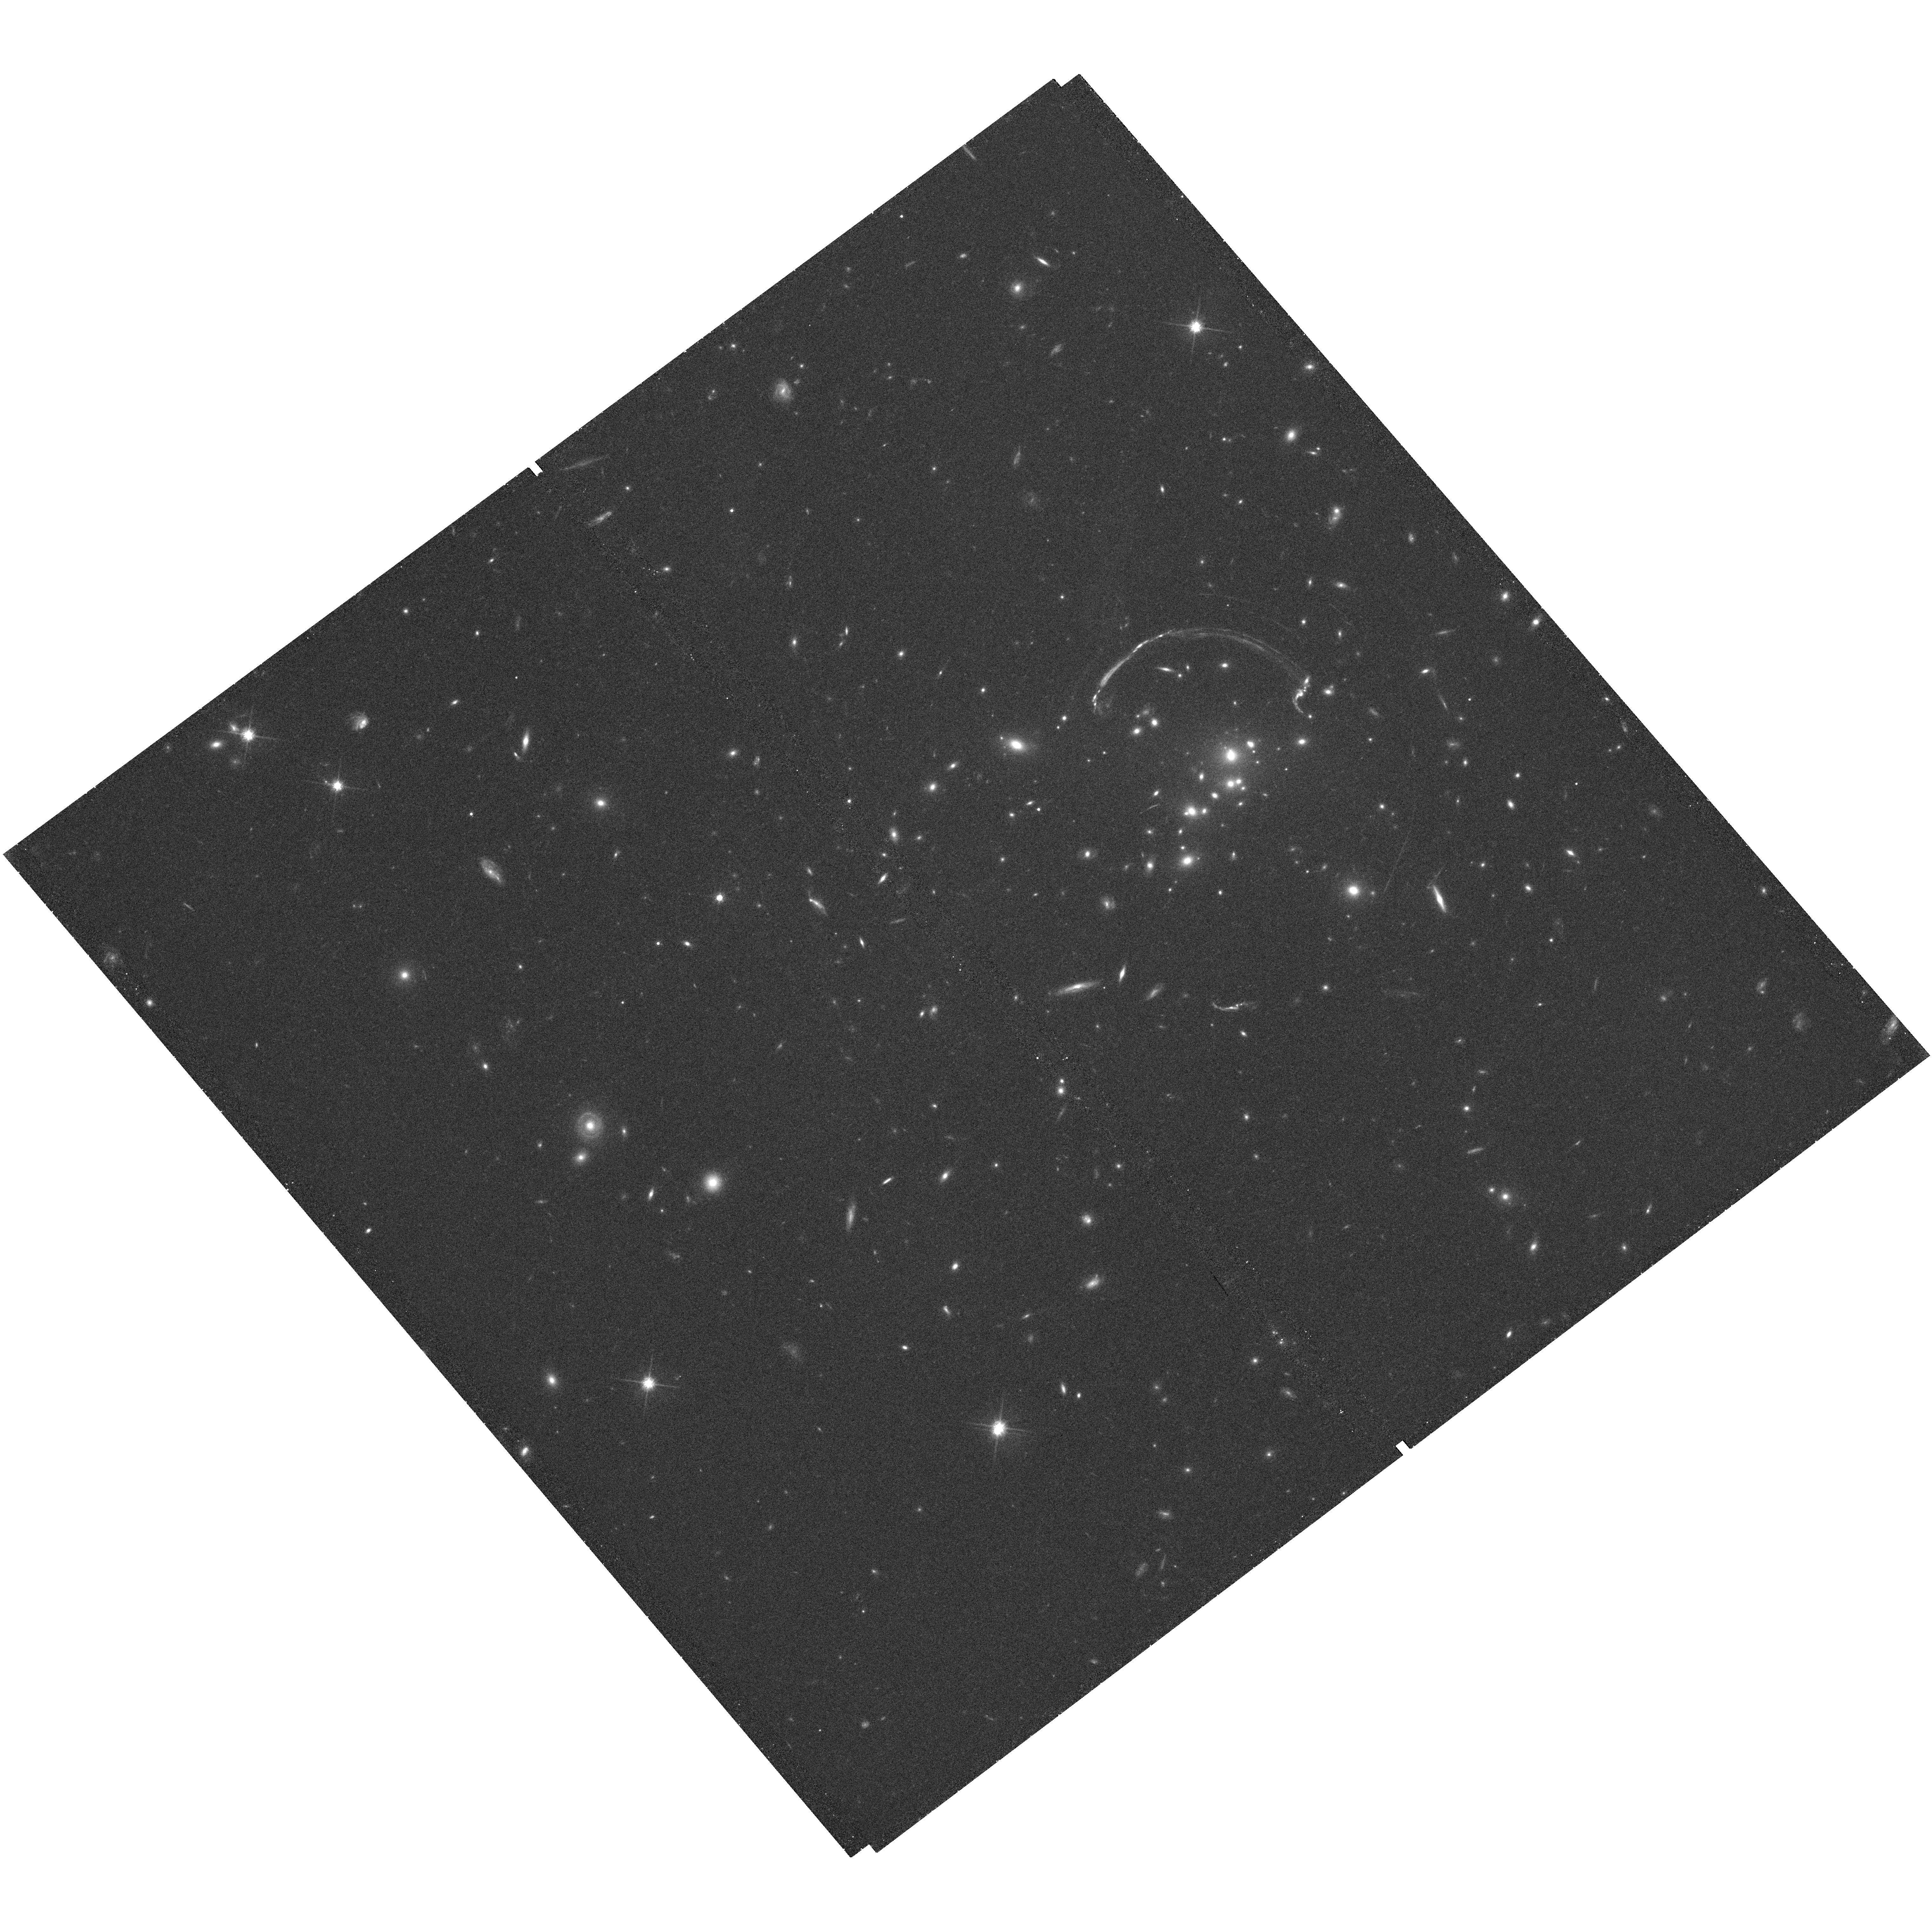
Target: RCS0327-1326
Instrument: WFC3/UVIS
Filter: F814W
Exposure: 36 min
Observation ID: hst_12267_01_wfc3_uvis_f814w_ibhe01

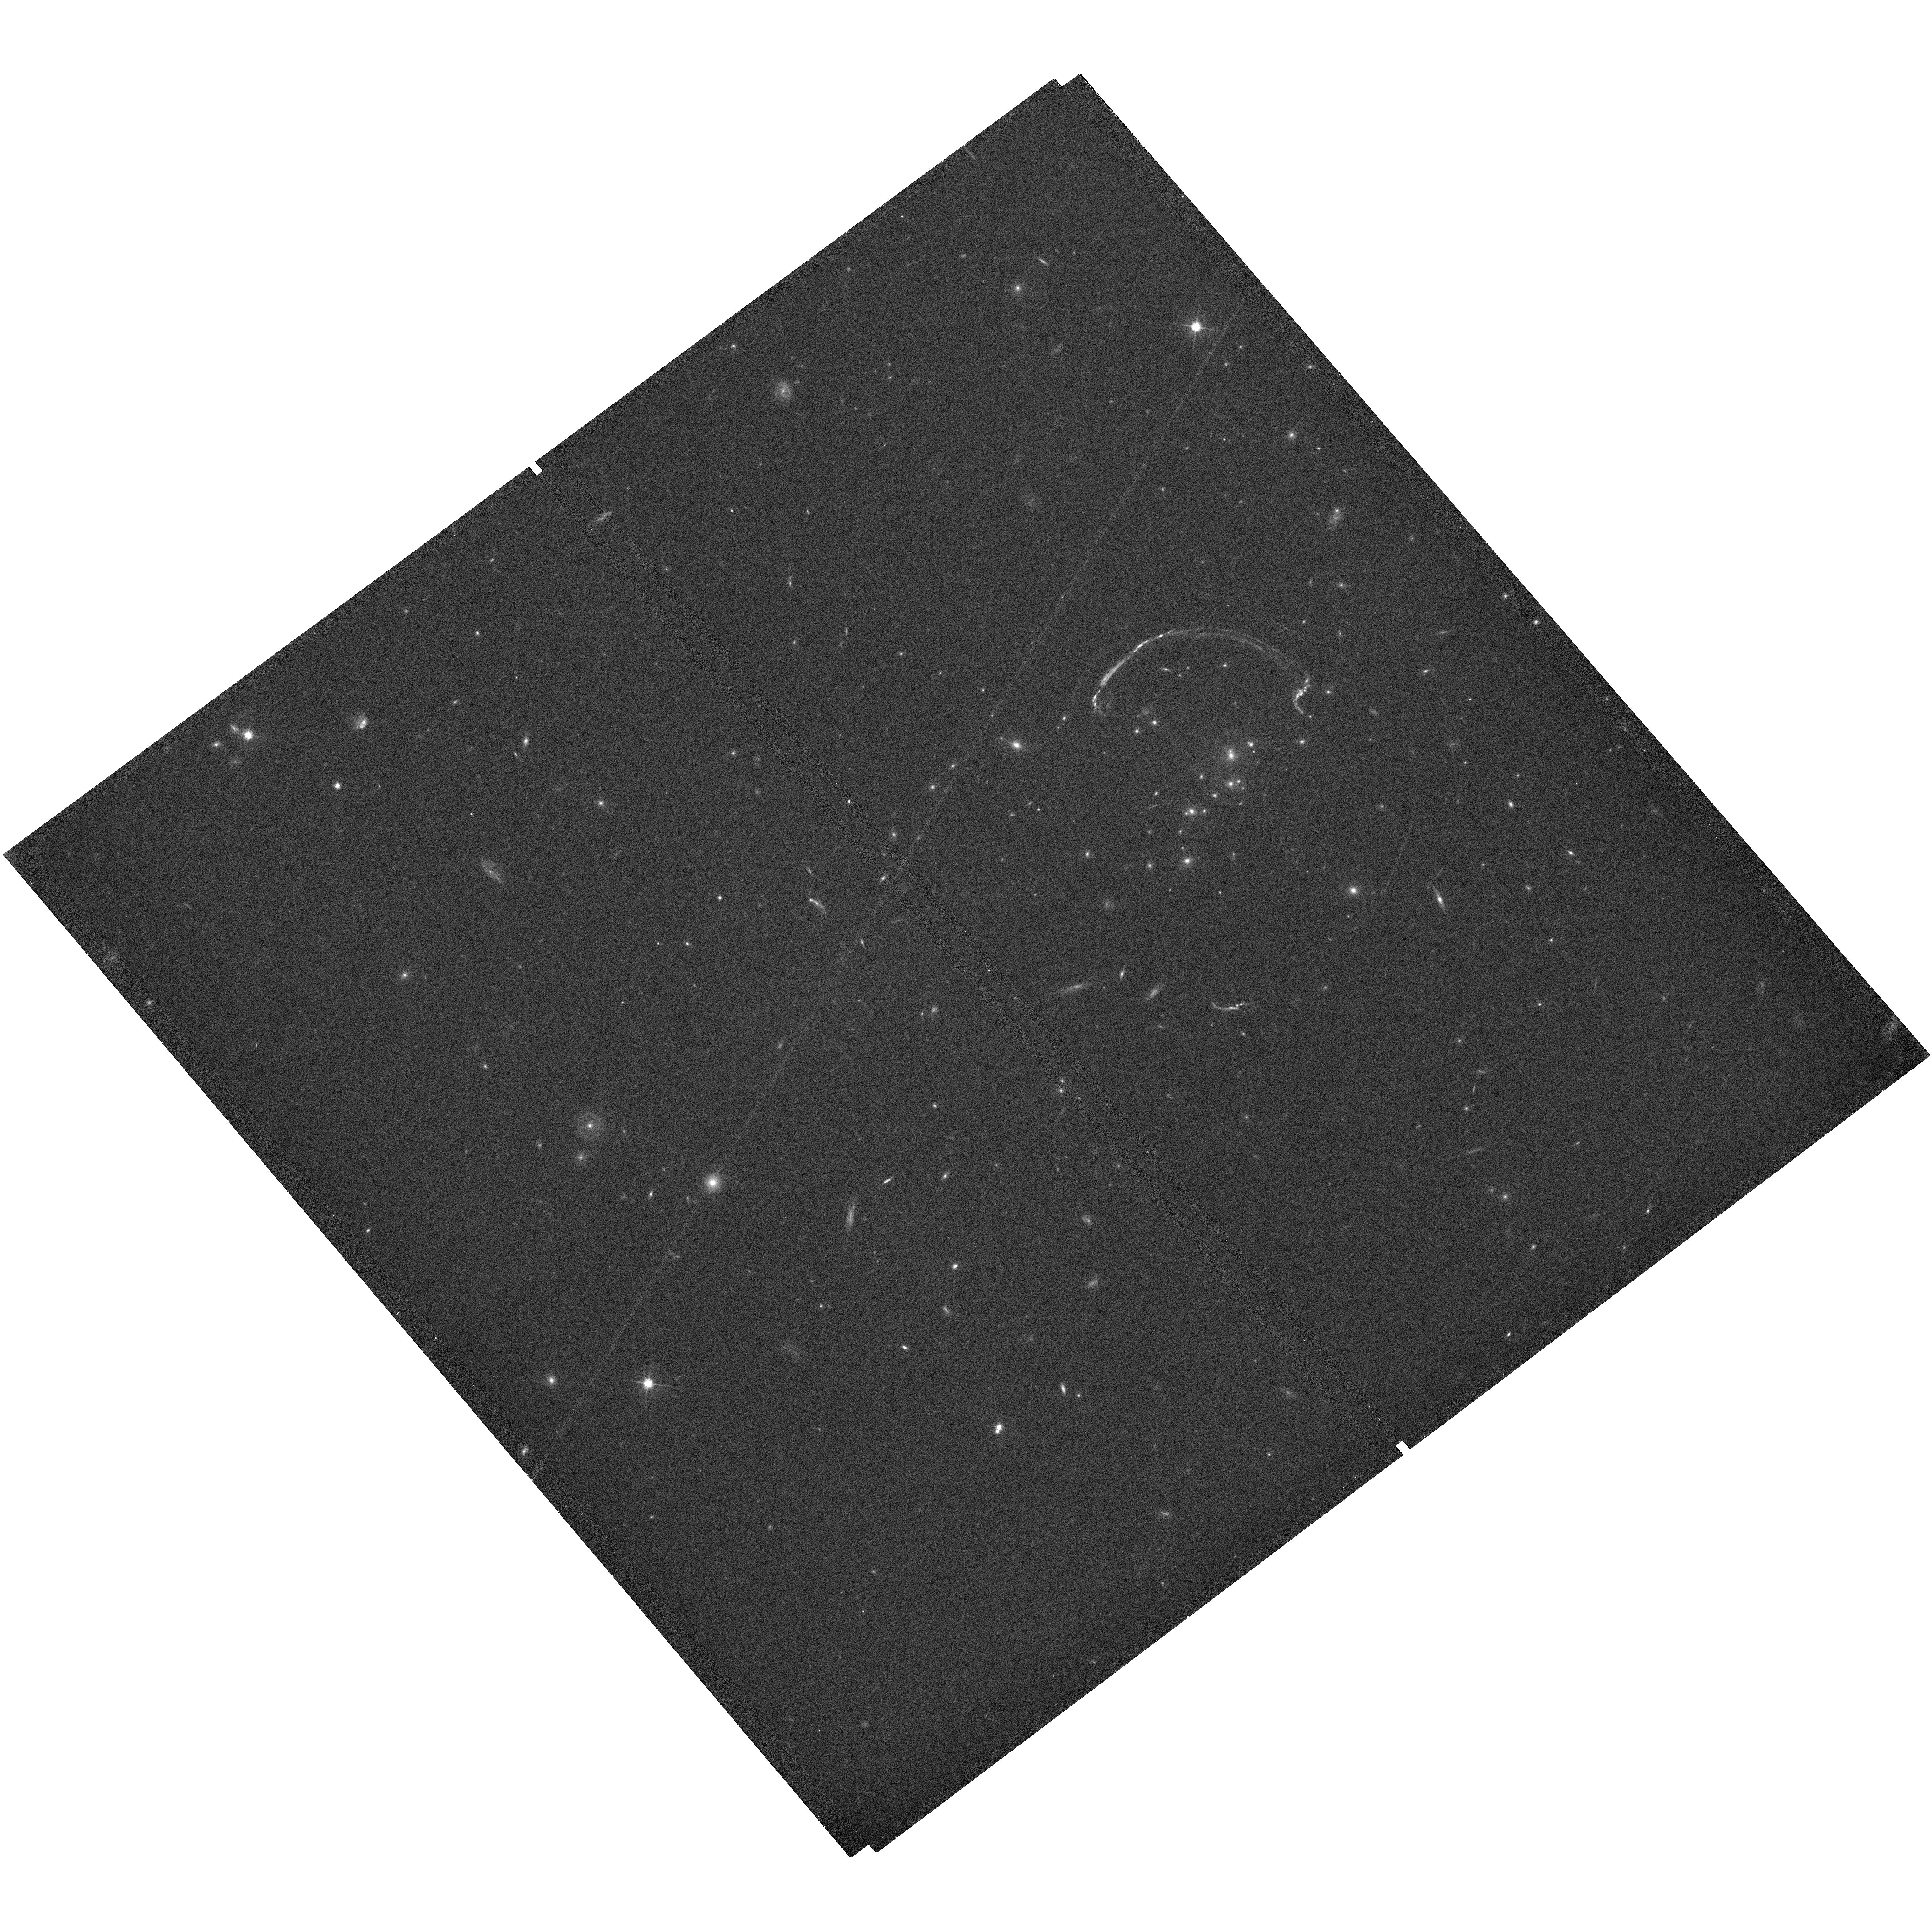
Target: RCS0327-1326
Instrument: WFC3/UVIS
Filter: F606W
Exposure: 17 min
Observation ID: hst_12267_01_wfc3_uvis_f606w_ibhe01

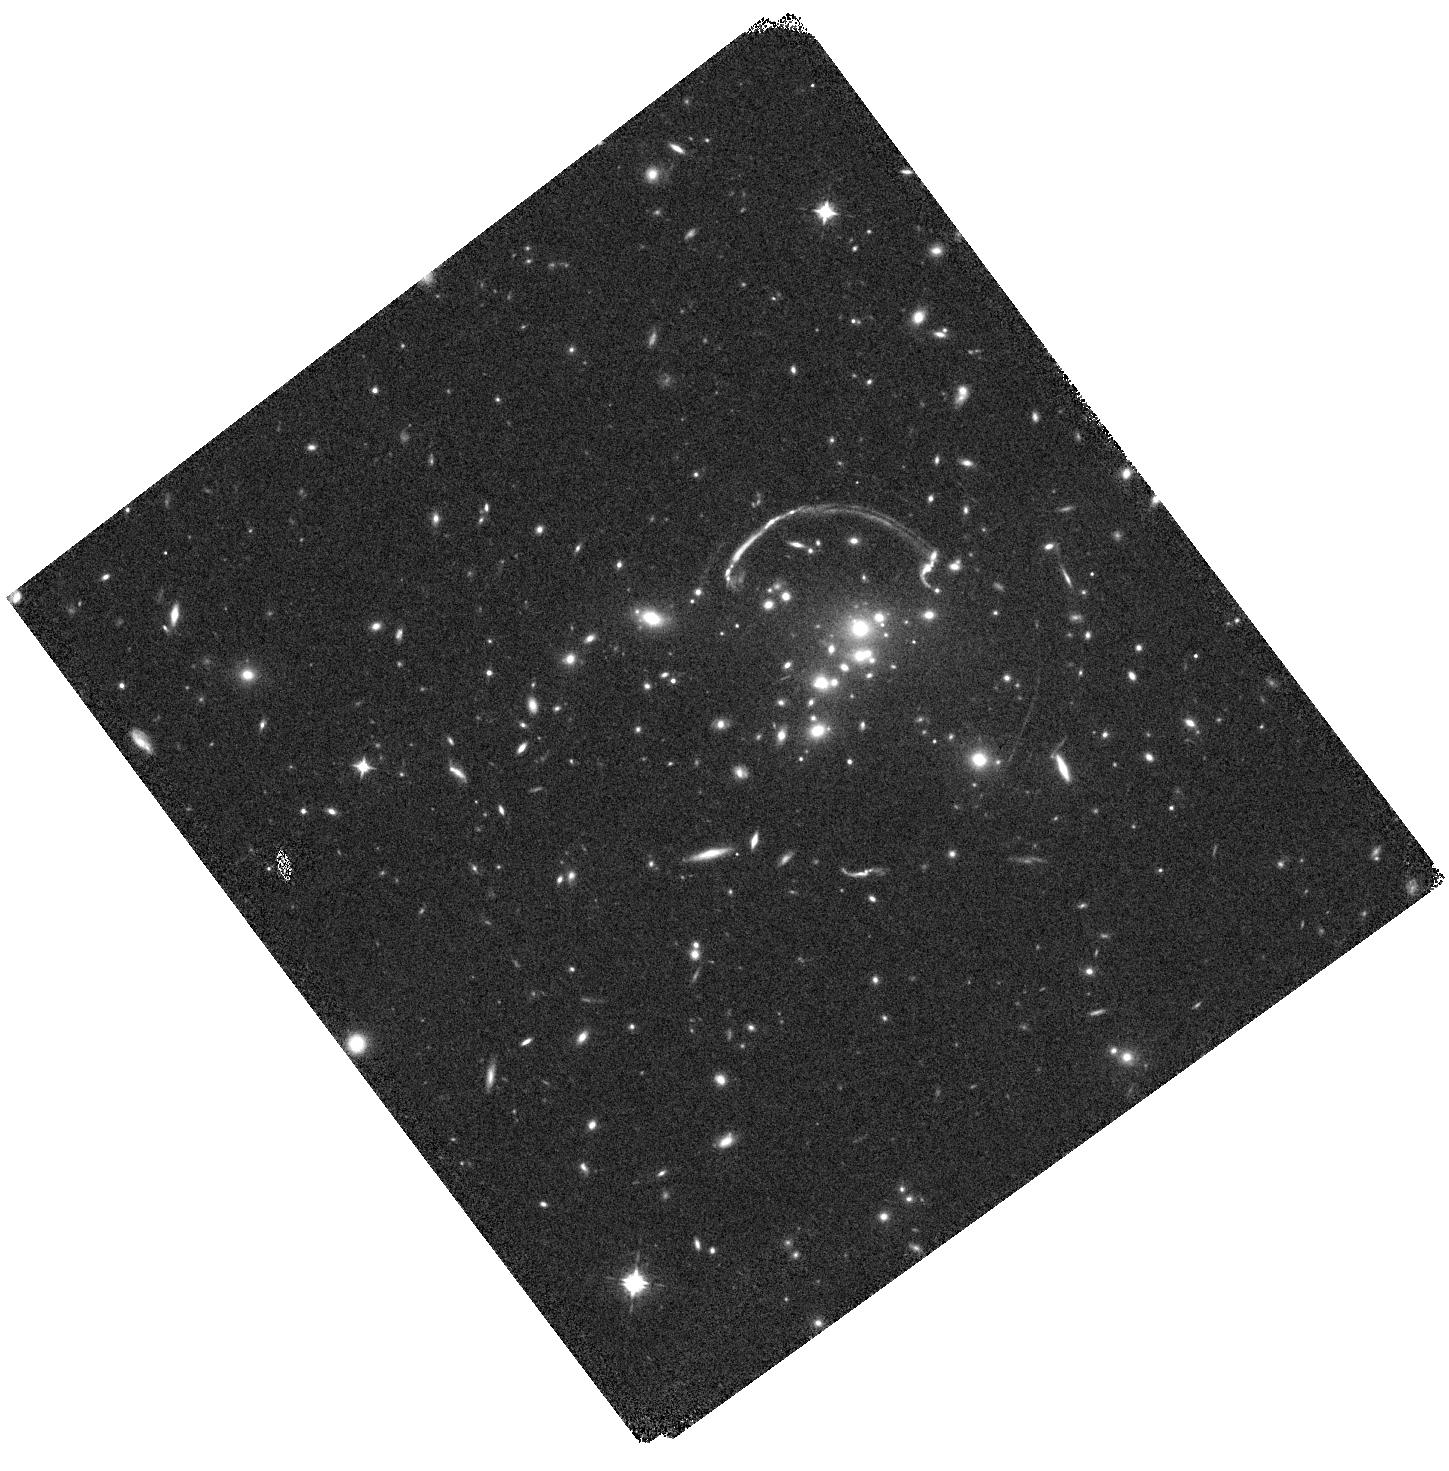
Target: RCS0327-1326
Instrument: WFC3/IR
Filter: F098M
Exposure: 20 min
Observation ID: hst_12267_01_wfc3_ir_f098m_ibhe01

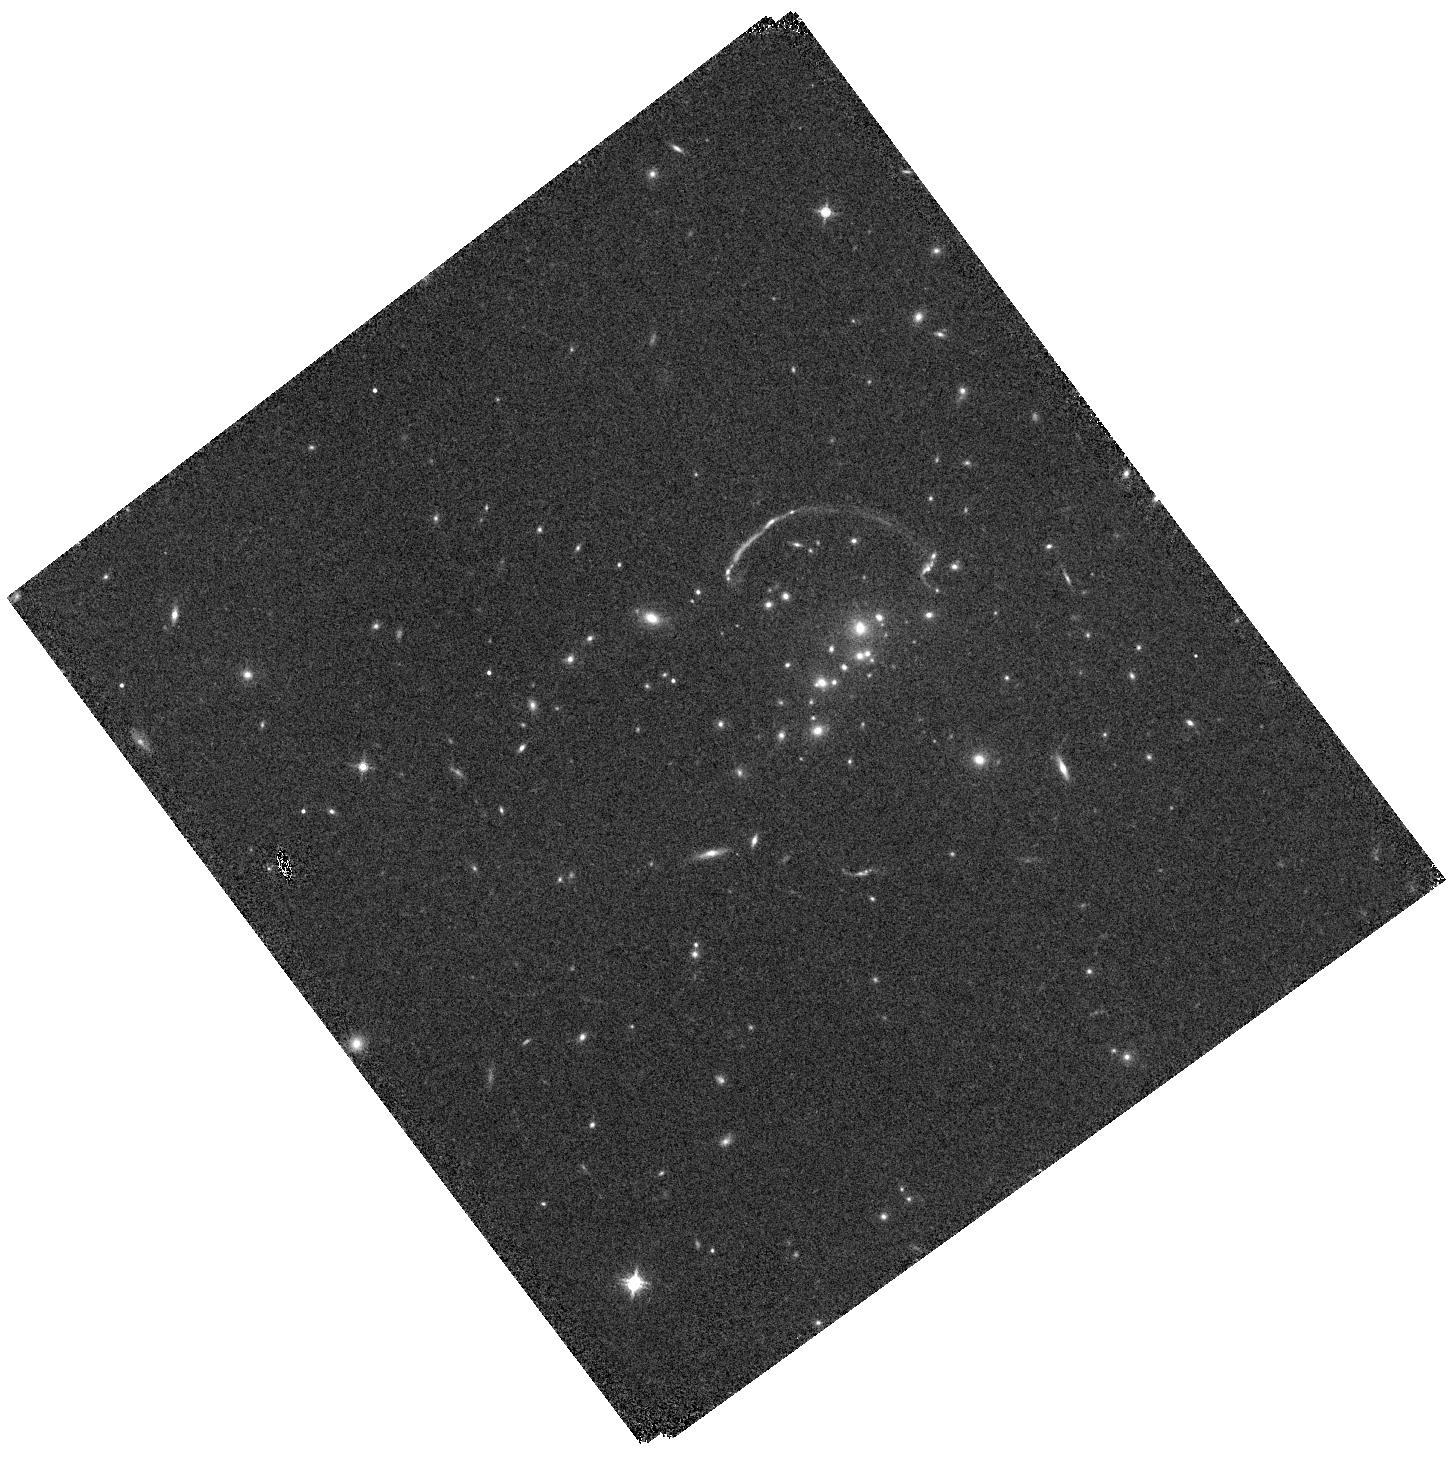
Target: RCS0327-1326
Instrument: WFC3/IR
Filter: F132N
Exposure: 37 min
Observation ID: hst_12267_01_wfc3_ir_f132n_ibhe01

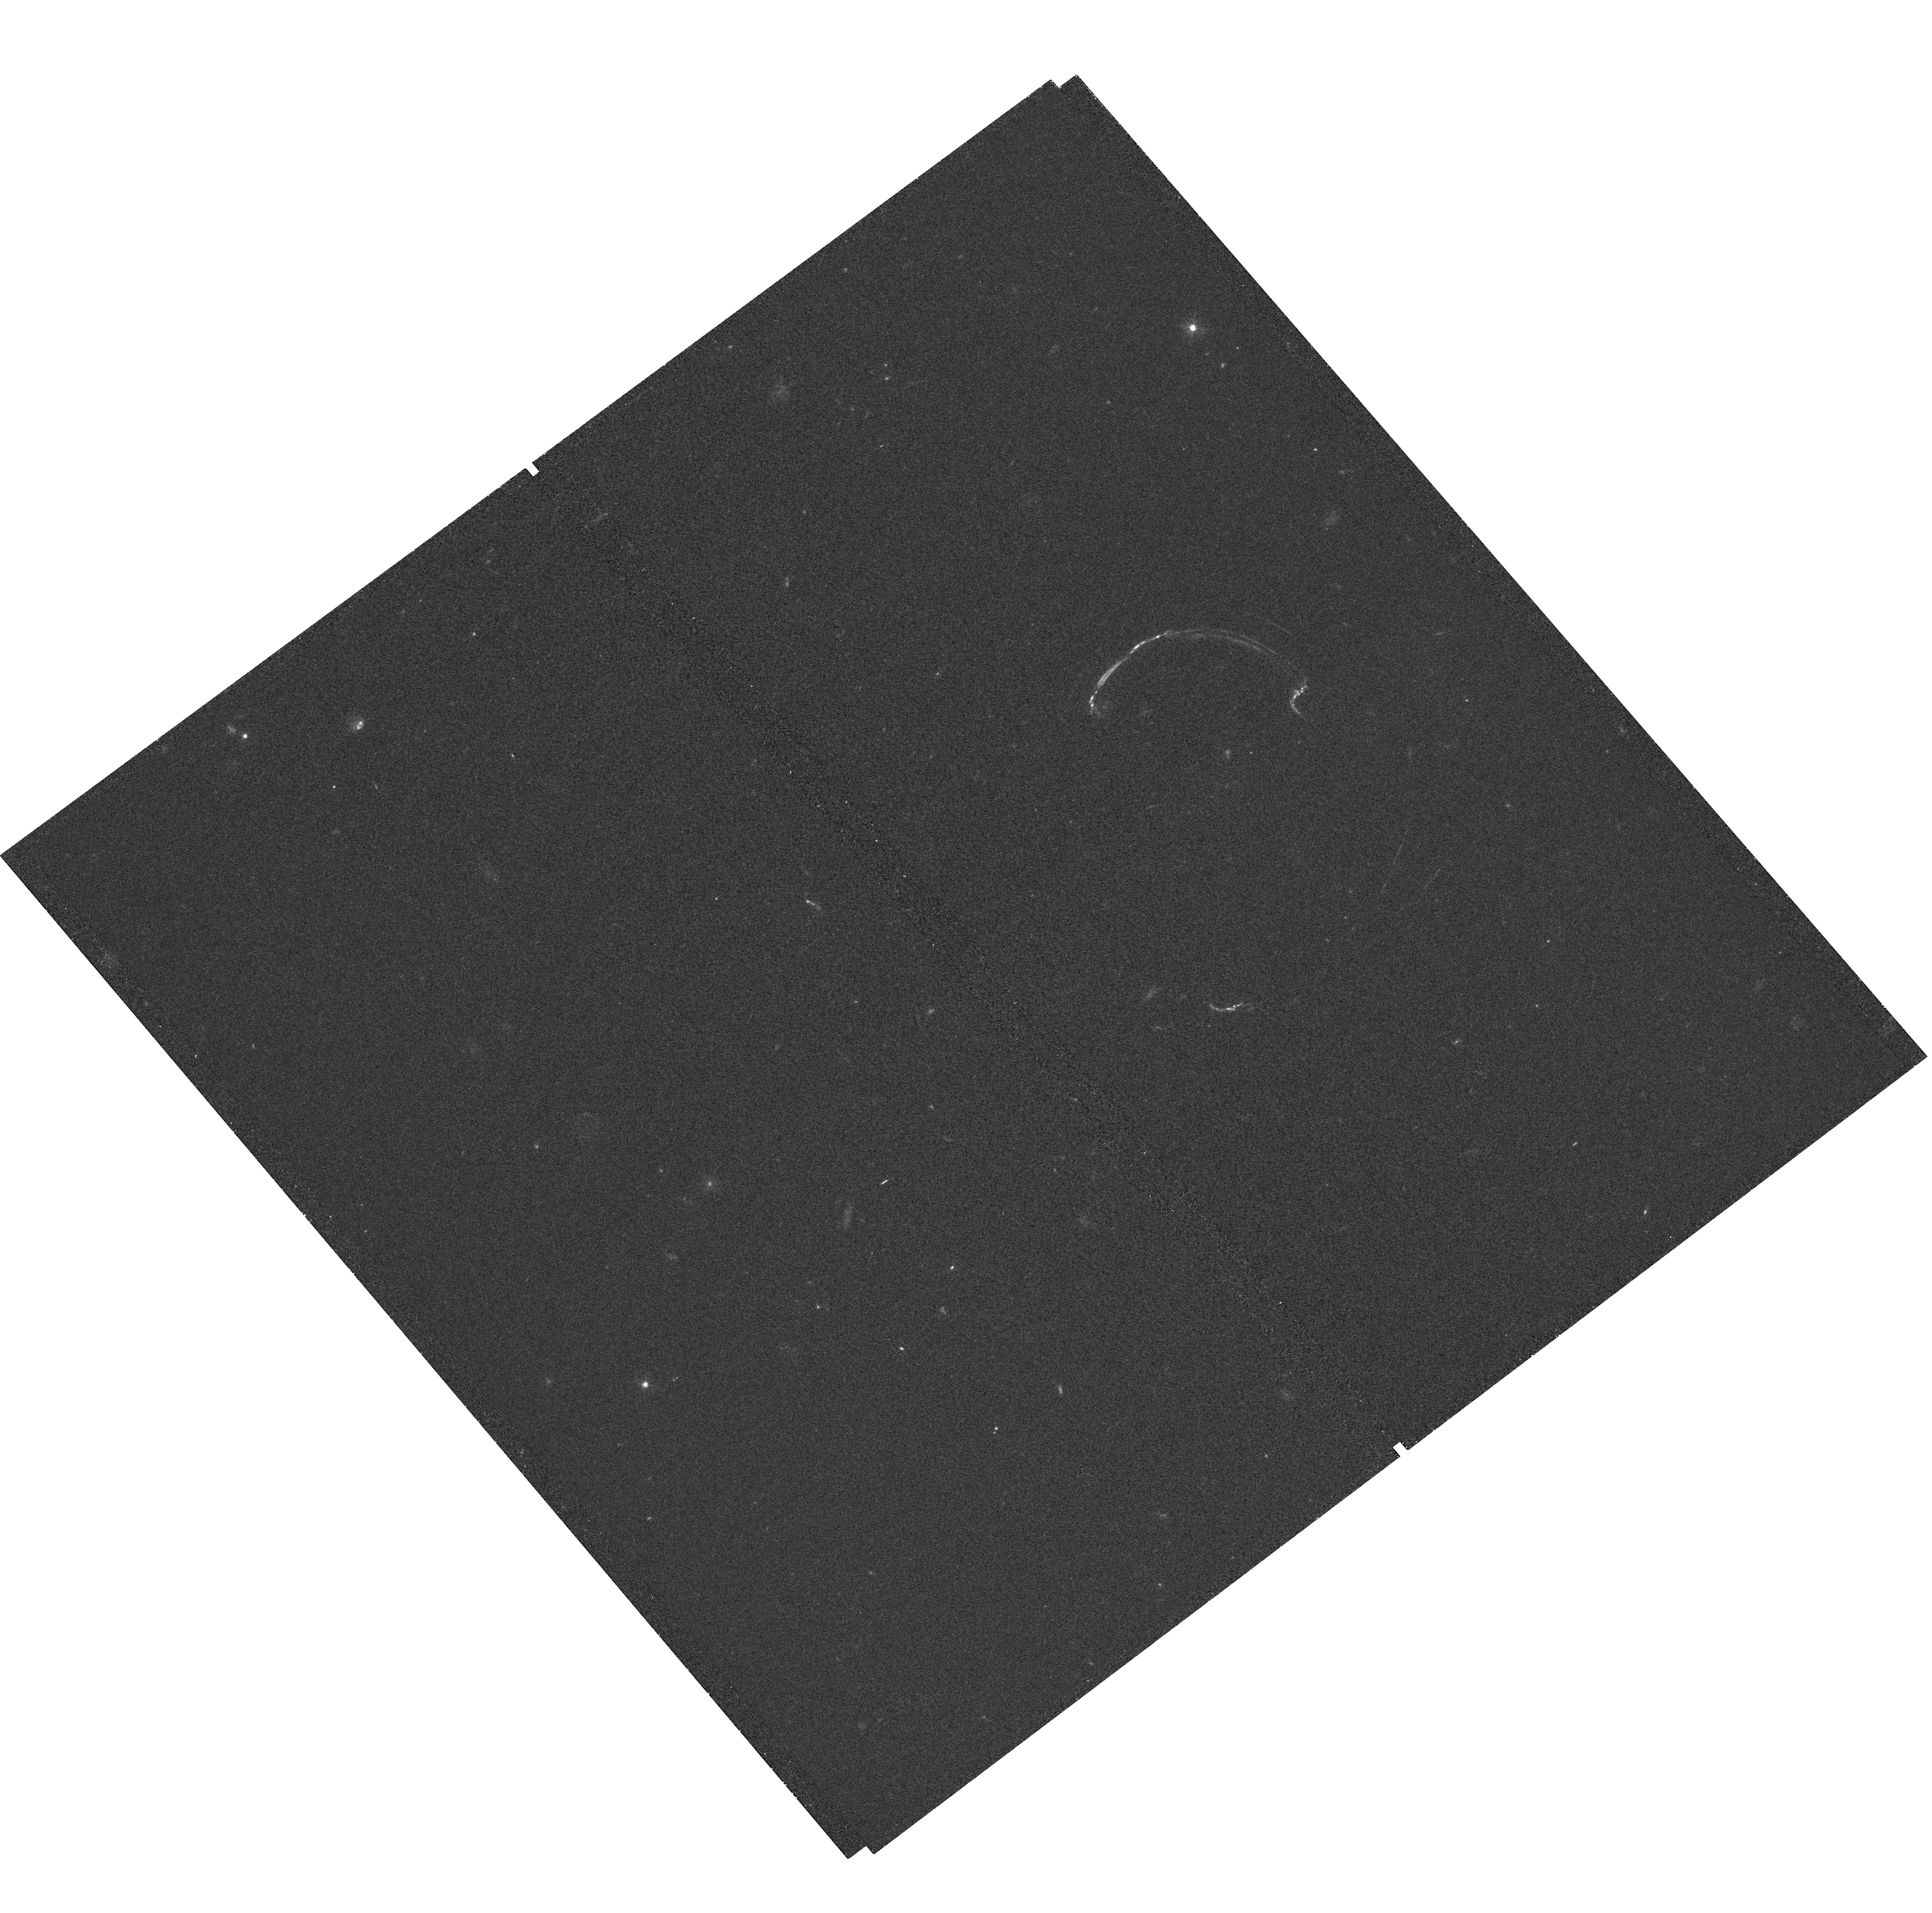
Target: RCS0327-1326
Instrument: WFC3/UVIS
Filter: F390W
Exposure: 23 min
Observation ID: hst_12267_01_wfc3_uvis_f390w_ibhe01

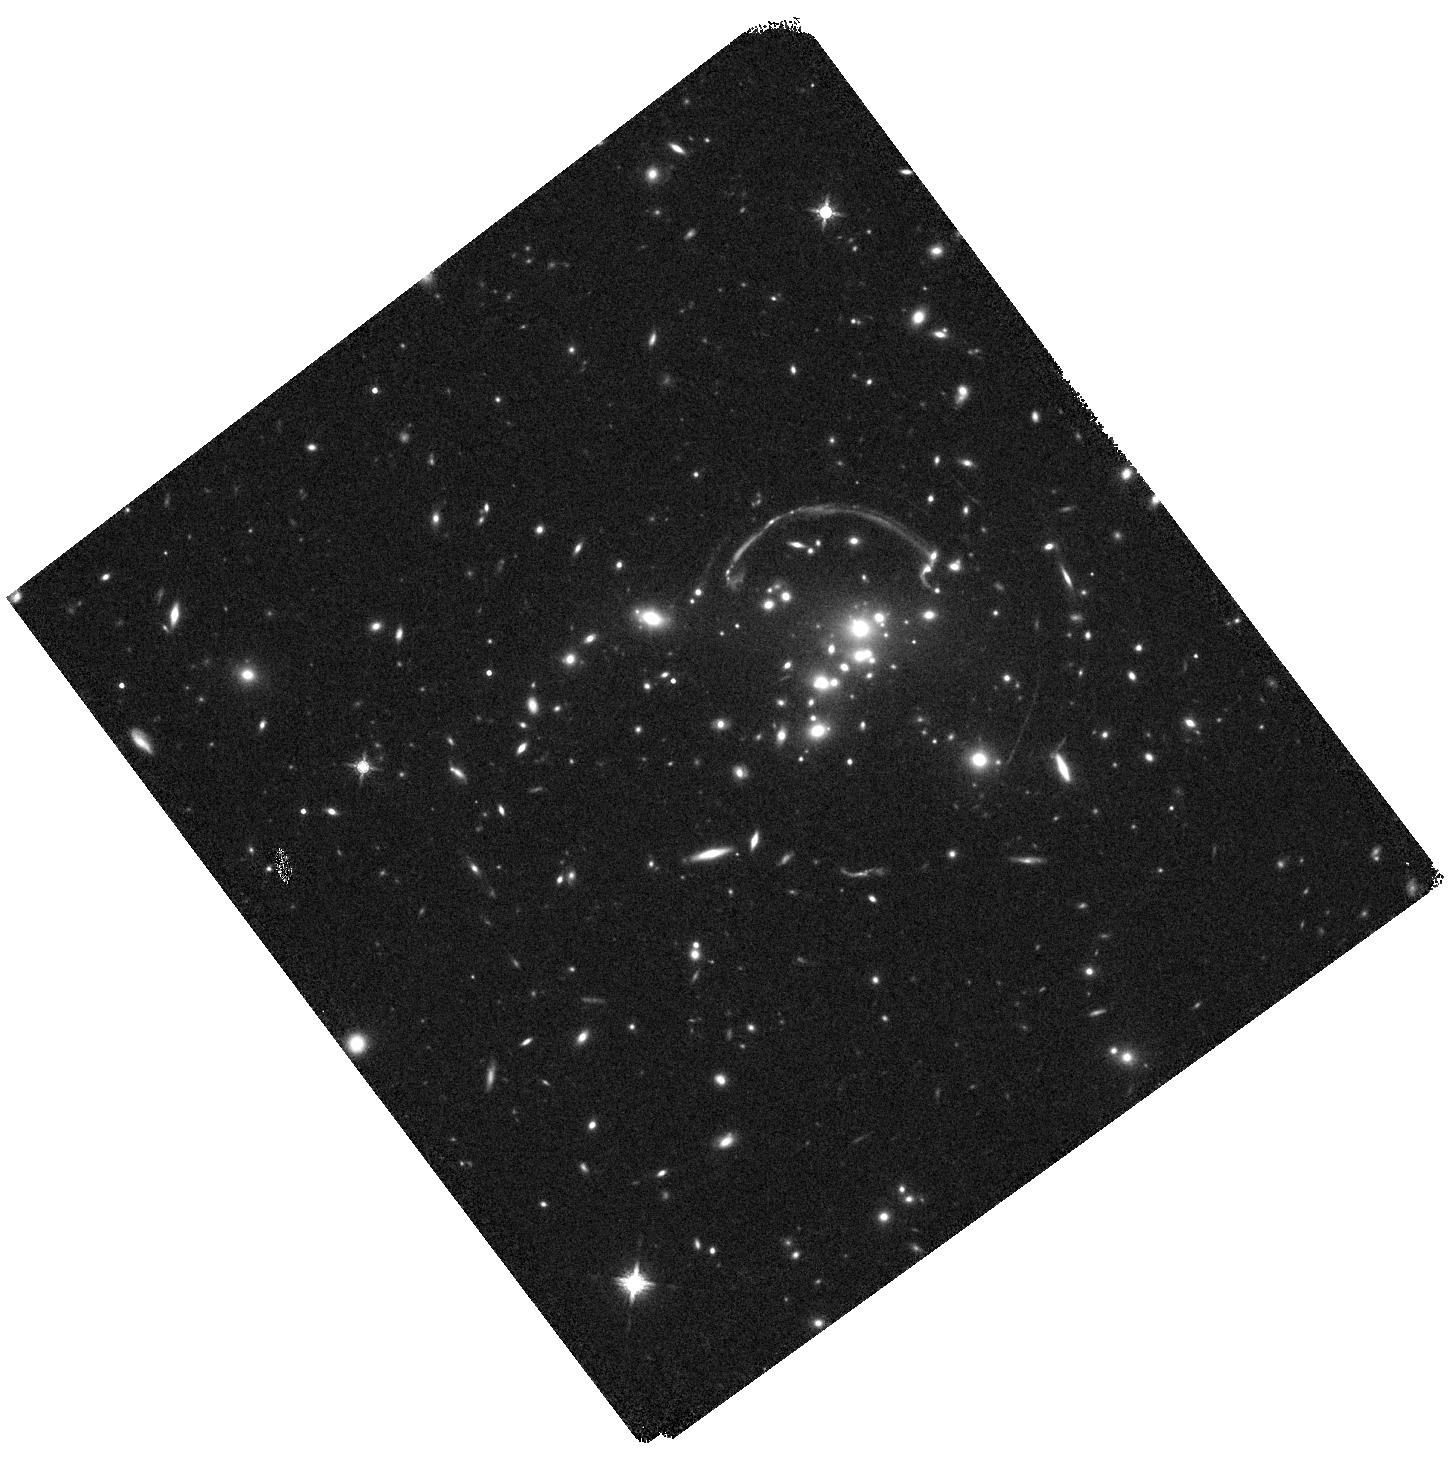
Target: RCS0327-1326
Instrument: WFC3/IR
Filter: F160W
Exposure: 14 min
Observation ID: hst_12267_01_wfc3_ir_f160w_ibhe01

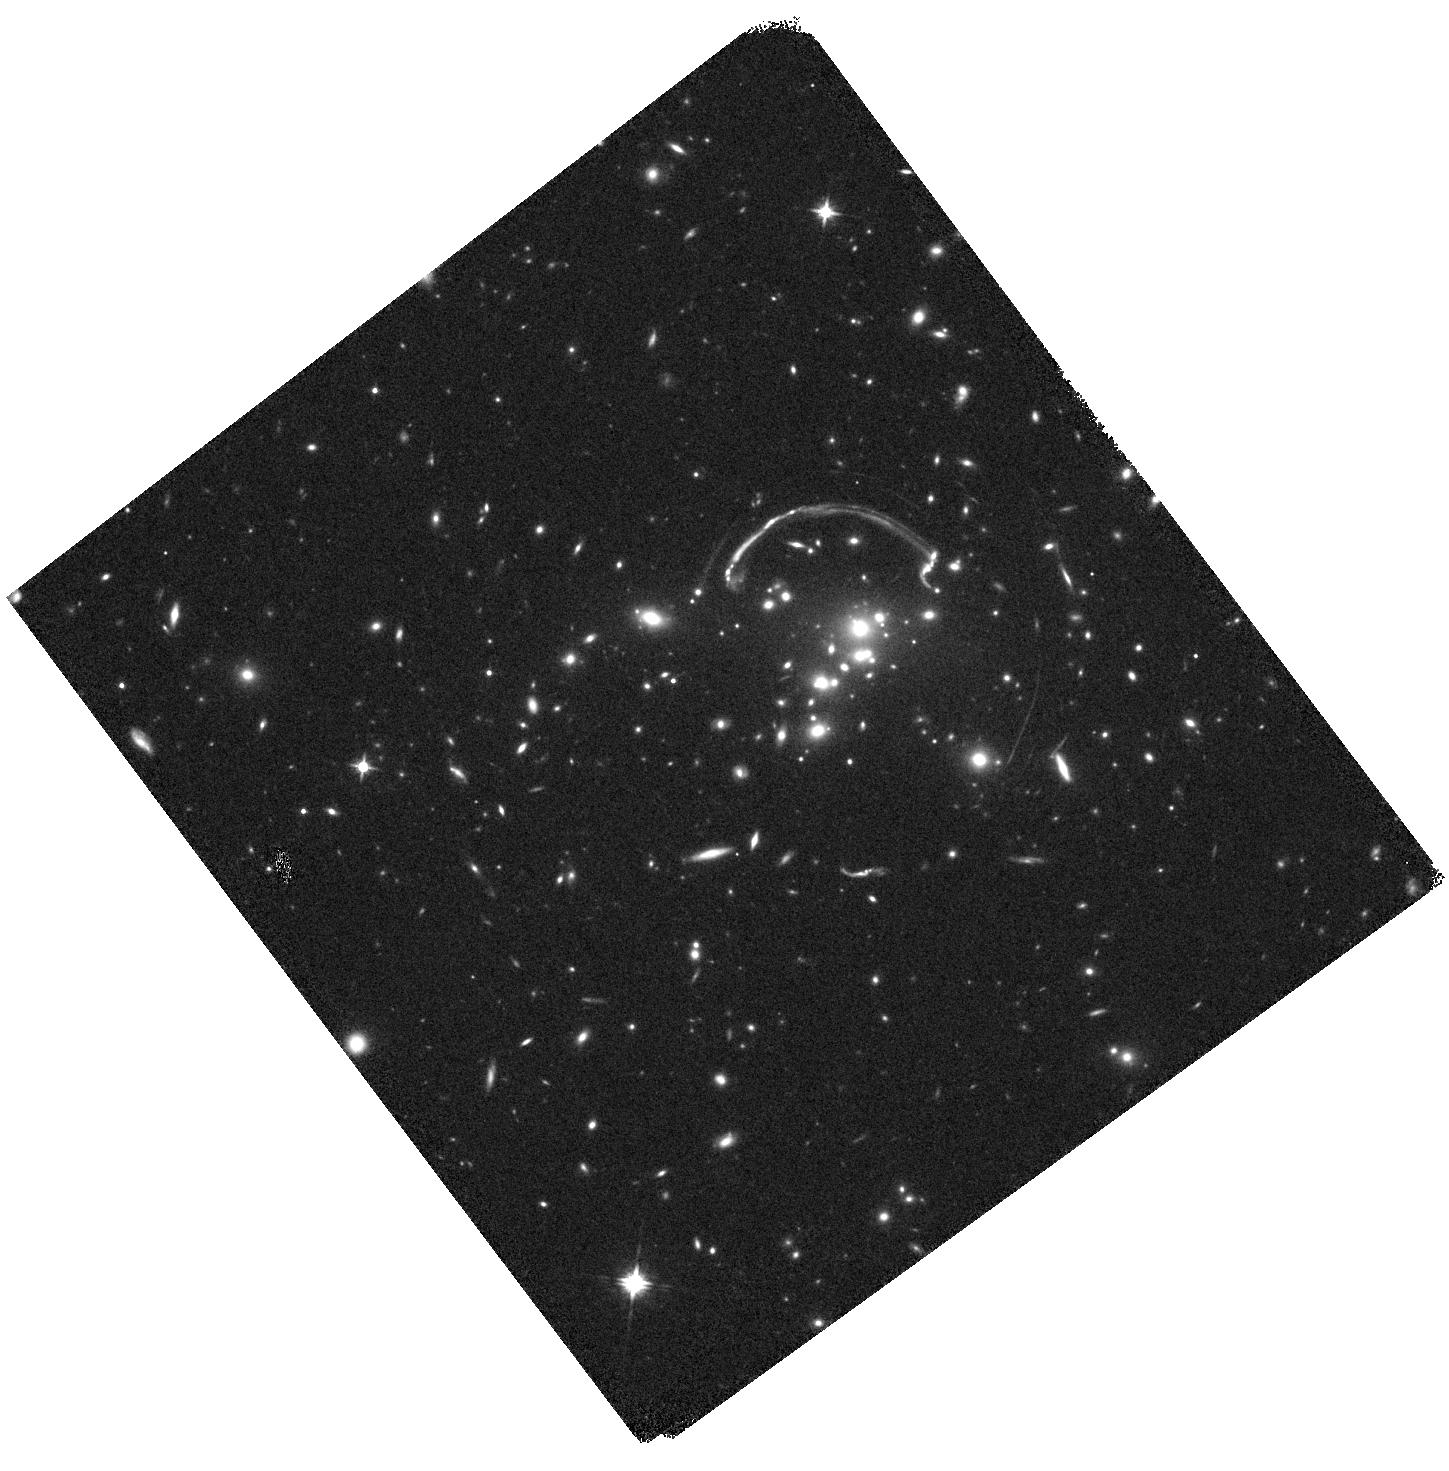
Target: RCS0327-1326
Instrument: WFC3/IR
Filter: F125W
Exposure: 14 min
Observation ID: hst_12267_01_wfc3_ir_f125w_ibhe01

Dissecting star formation, extinction, and stellar populations in the brightest lensed galaxy (PI: Rigby, Jane R.)

Gravitational lensing provides rare chances to study high-redshift galaxies in otherwise unobtainable ways. We propose to survey star formation in a spectacular lensed galaxy, the brightest yet discovered. We propose to map, at ~100 pc scales, the star formation (via H beta) and the extinction (via the H-beta to H-alpha ratio) using narrow-band filters, and to map the UV spectral slope and the Balmer break using broad-band filters. In a typical galaxy at the epoch when most of the Universe's stars formed, these maps will show where stars are forming within the galaxy; the range of extinction and its morphology; and the performance of multiple diagnostics of star formation rate on a pixel-by-pixel basis. [Note: we proposed H alpha imaging with NICMOS, but NICMOS will not be turned on in Cycle 18. Instead, we will map star formation with Hbeta, and obtain a ground-based map of Ha/Hb.]